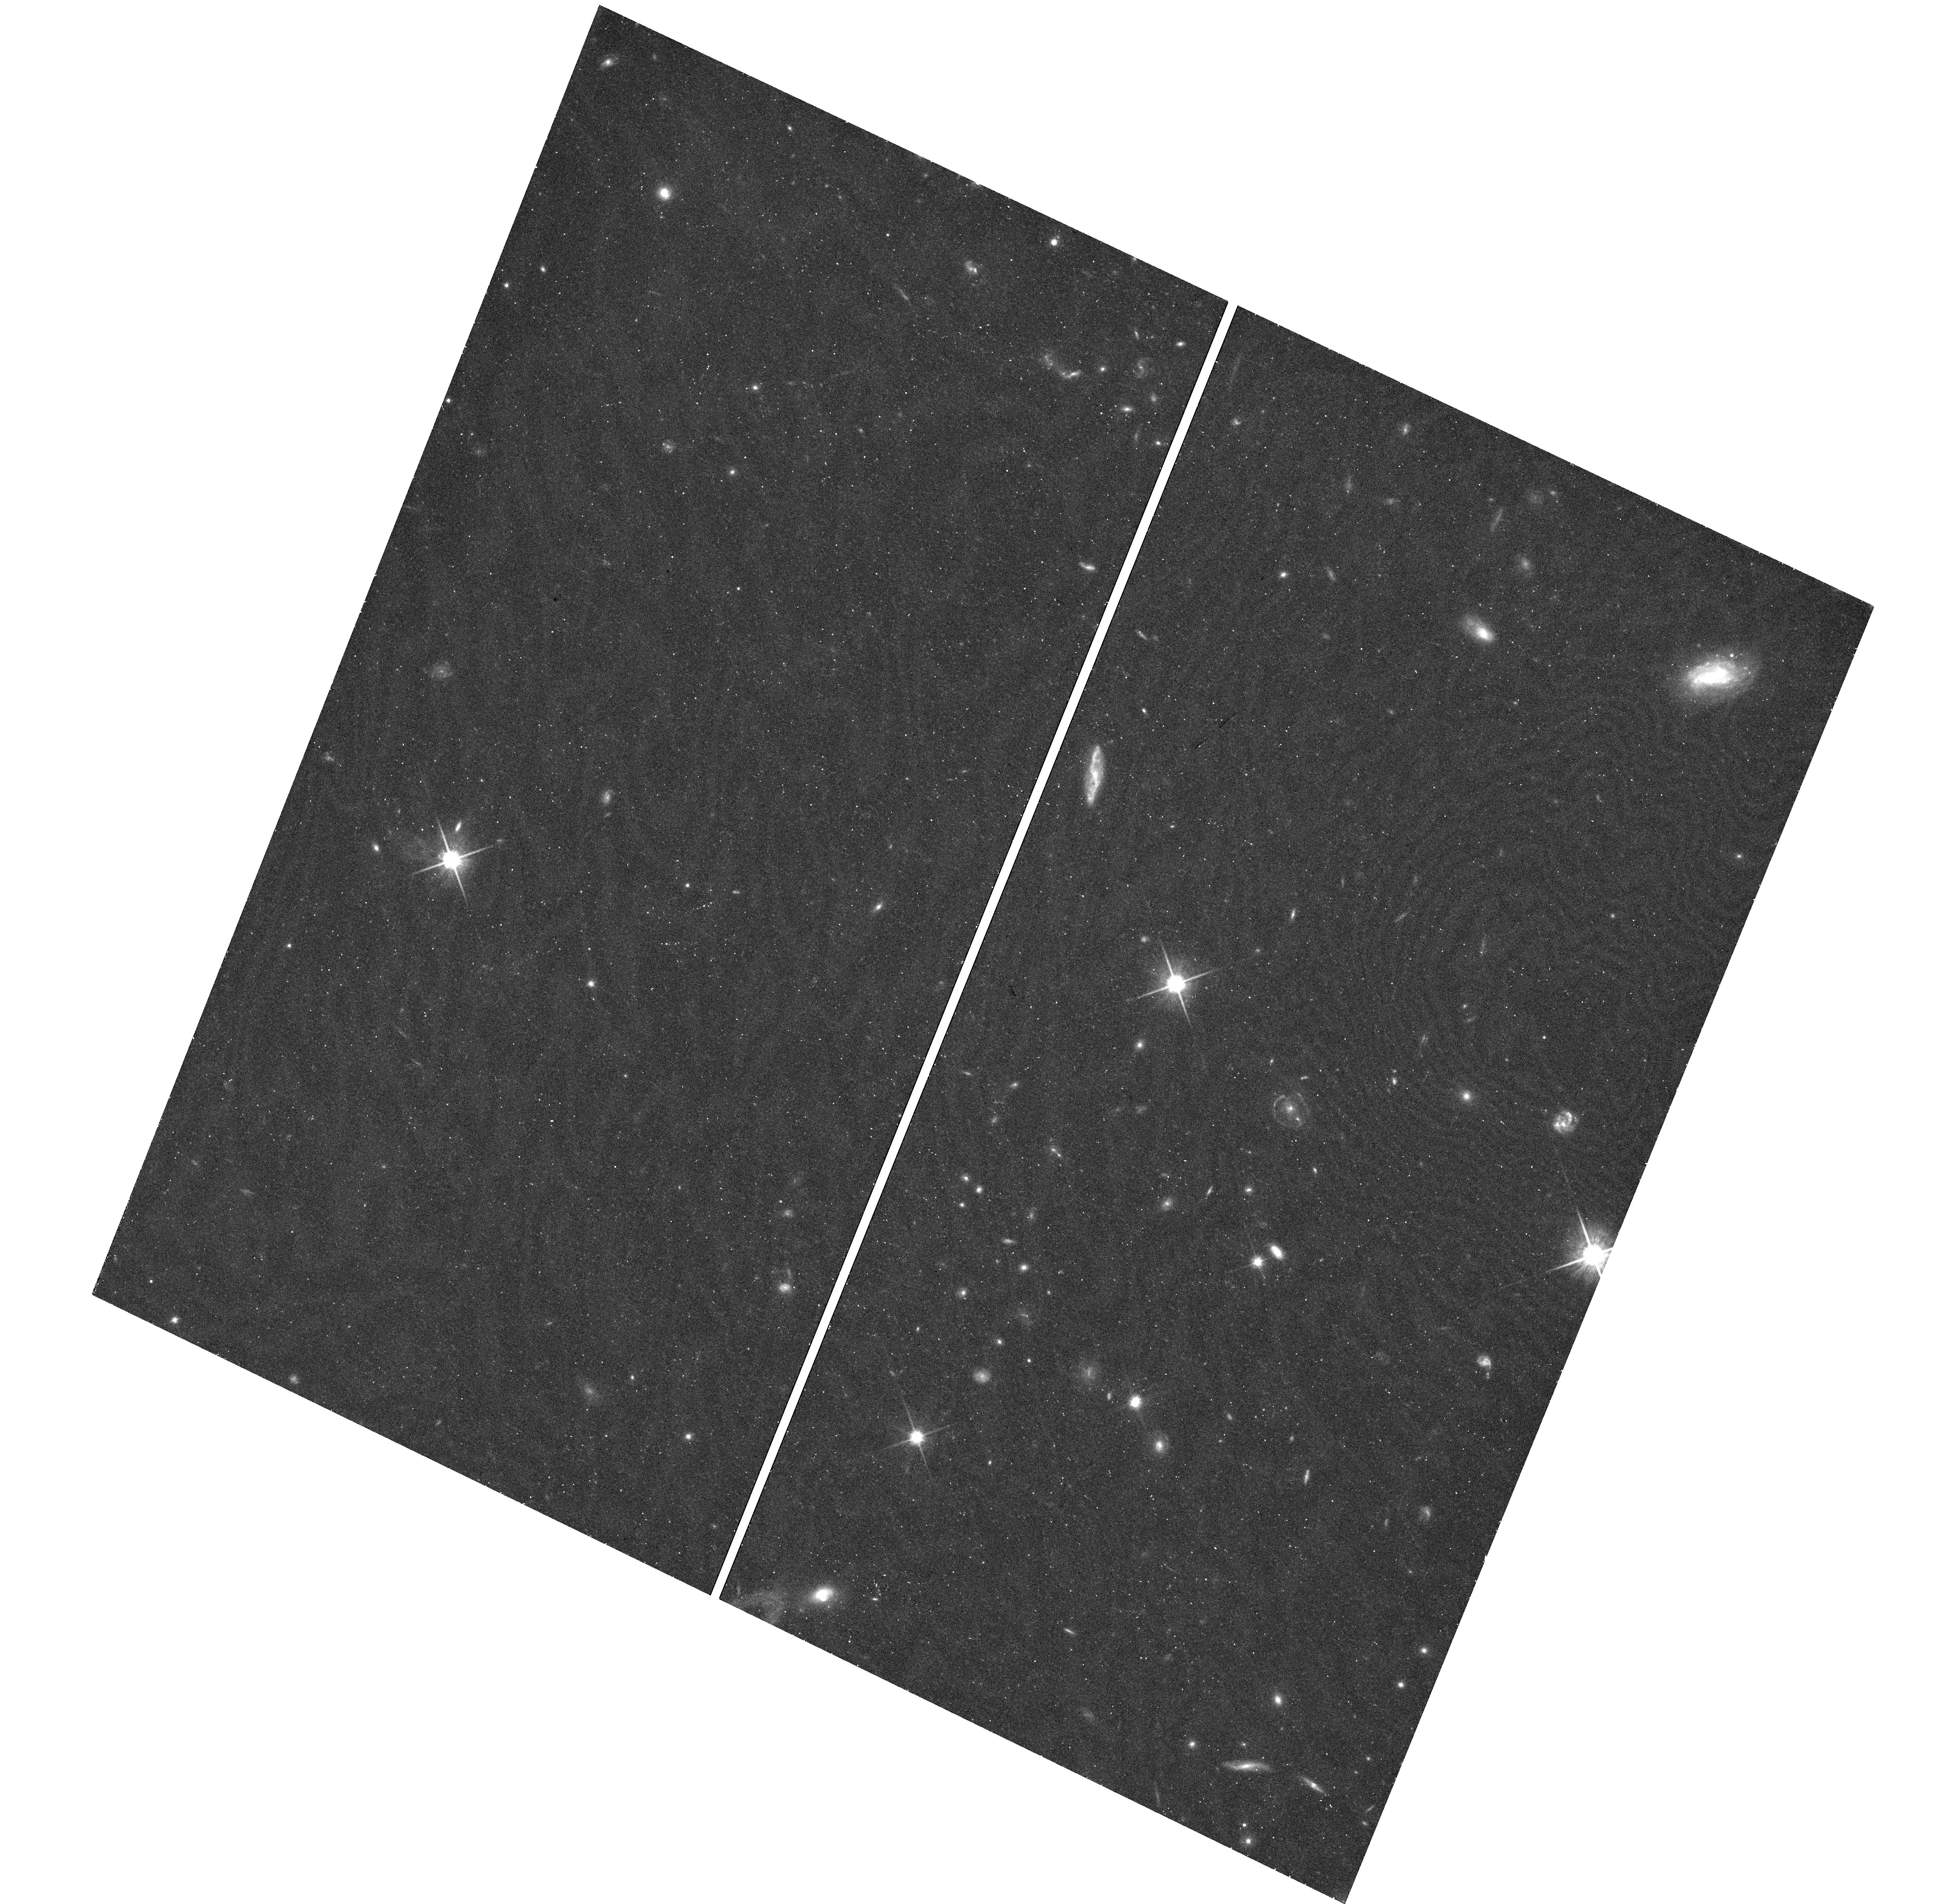
Target: 3C-220.3
Instrument: WFC3/UVIS
Filter: F814W
Exposure: 22 min
Observation ID: hst_13506_01_wfc3_uvis_f814w_icfr01

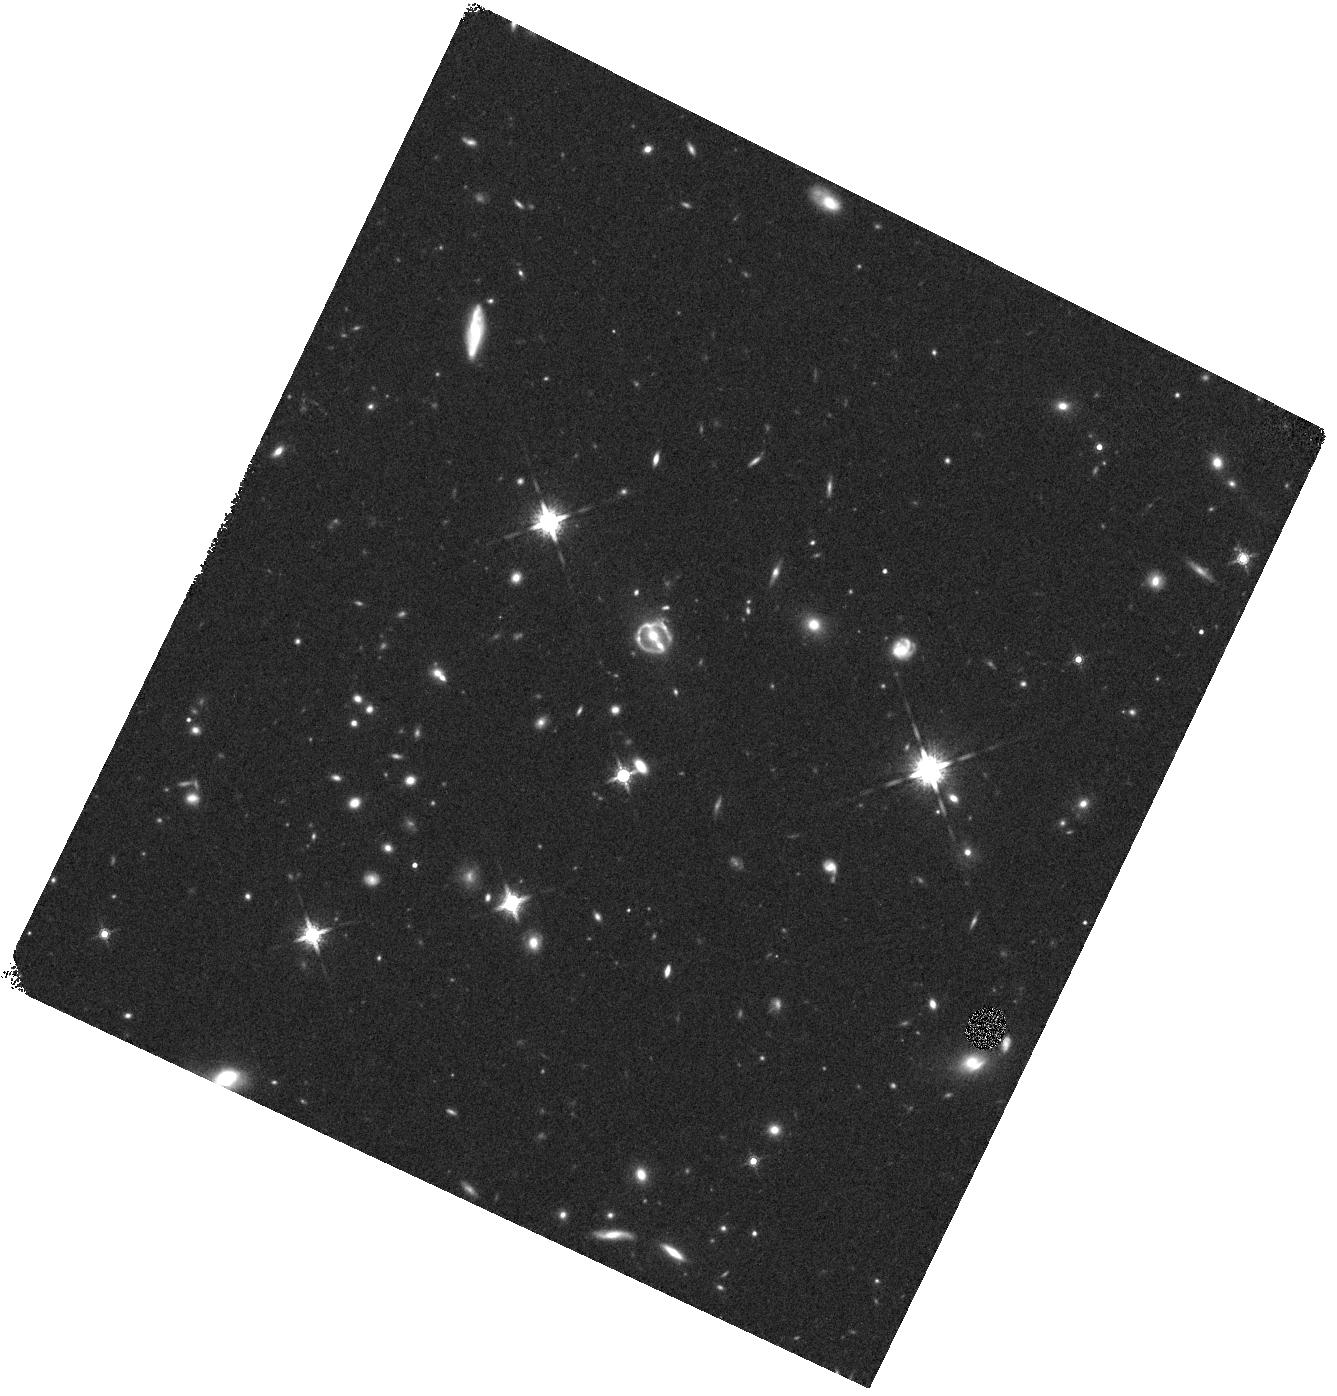
Target: 3C-220.3
Instrument: WFC3/IR
Filter: F160W
Exposure: 10 min
Observation ID: hst_13506_01_wfc3_ir_f160w_icfr01

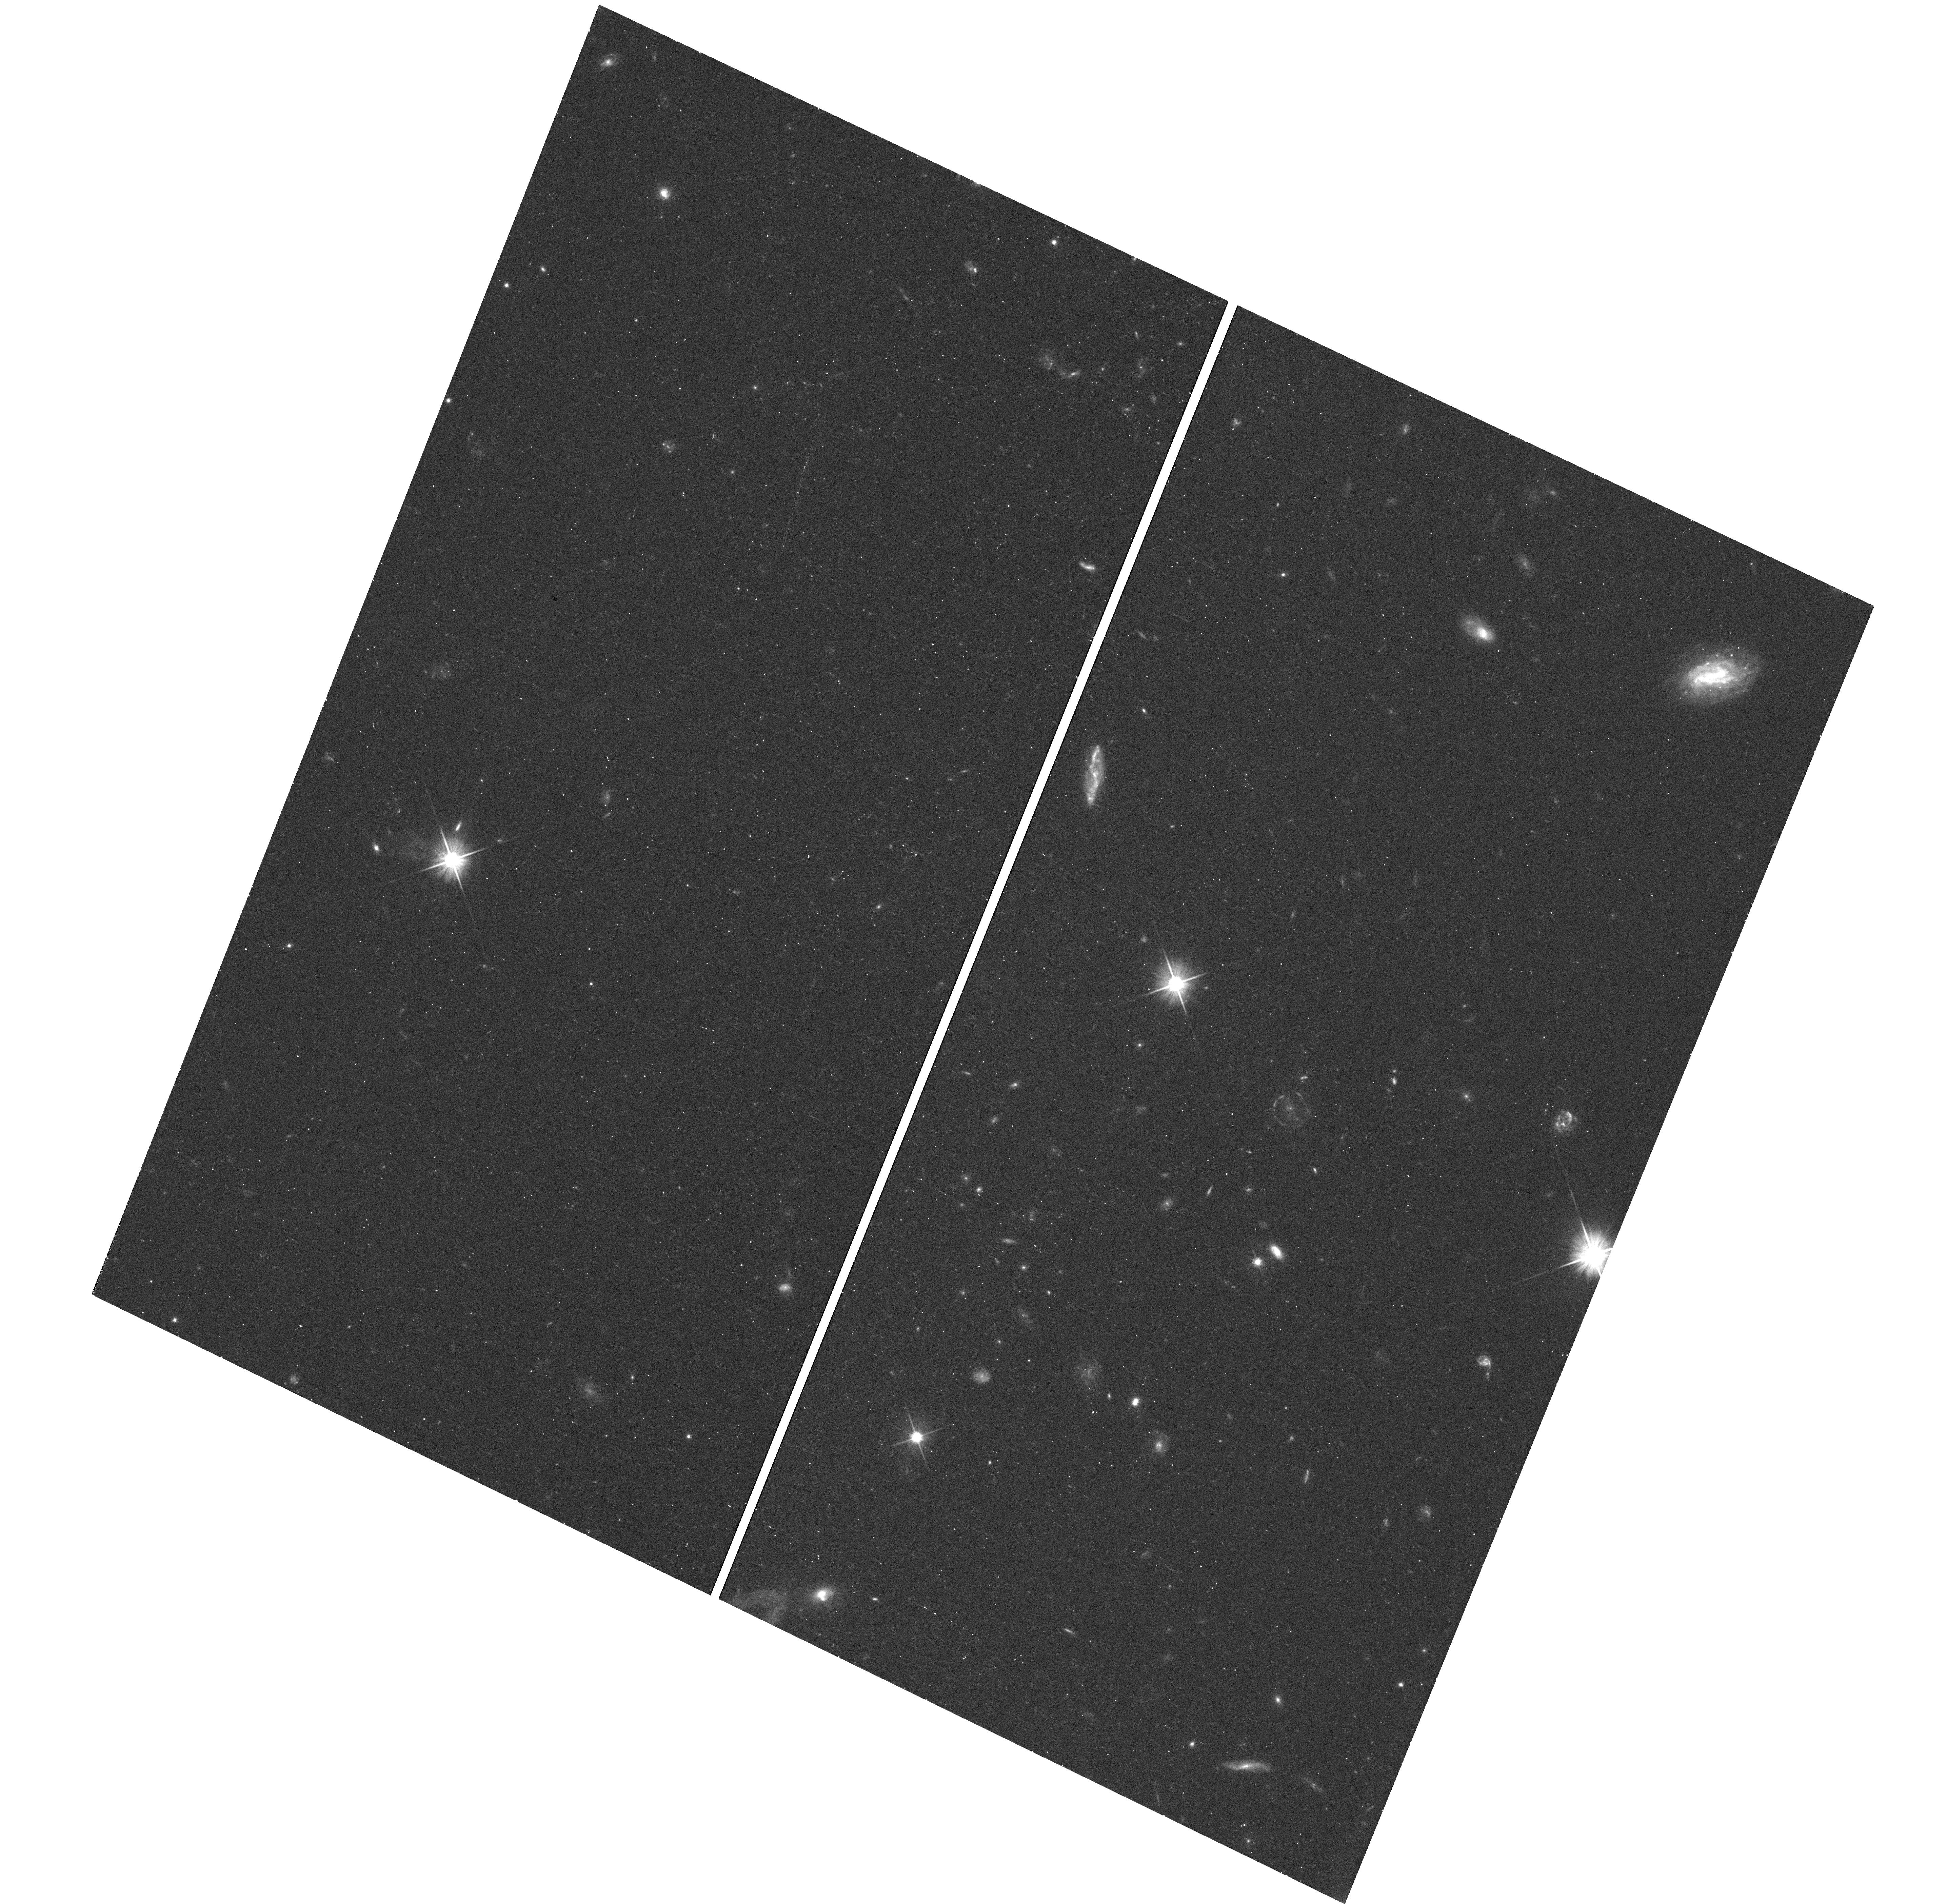
Target: 3C-220.3
Instrument: WFC3/UVIS
Filter: F606W
Exposure: 12 min
Observation ID: hst_13506_01_wfc3_uvis_f606w_icfr01

Probing dark matter in the luminous radio galaxy 3C220.3 and the structure of the z=2.22 SMG/AGN it is lensing. (PI: Wilkes, Belinda J.)

The radio galaxy 3C 220.3 (z=0.685) is lensing a submm galaxy (SMG) at z=2.221 housing an AGN. This unique system allows accurate estimates of both stellar and dark mass in the luminous radio galaxy. In addition, the lensing magnification of 7 offers an unprecedented view of the interaction between star formation and AGN feedback in a luminous, dusty galaxy at the peak epoch of cosmic star formation. Our previous 10ks Chandra observation shows X-ray emission throughout the system, including the SMG, but with too few counts to identify the origin(s). We propose deeper Chandra and HST observations to (1) locate the X-ray sources, measure the X-ray properties and independently estimate the bolometric luminosities of both AGN (2) better map the offset between the SMG's UV and dust emission.